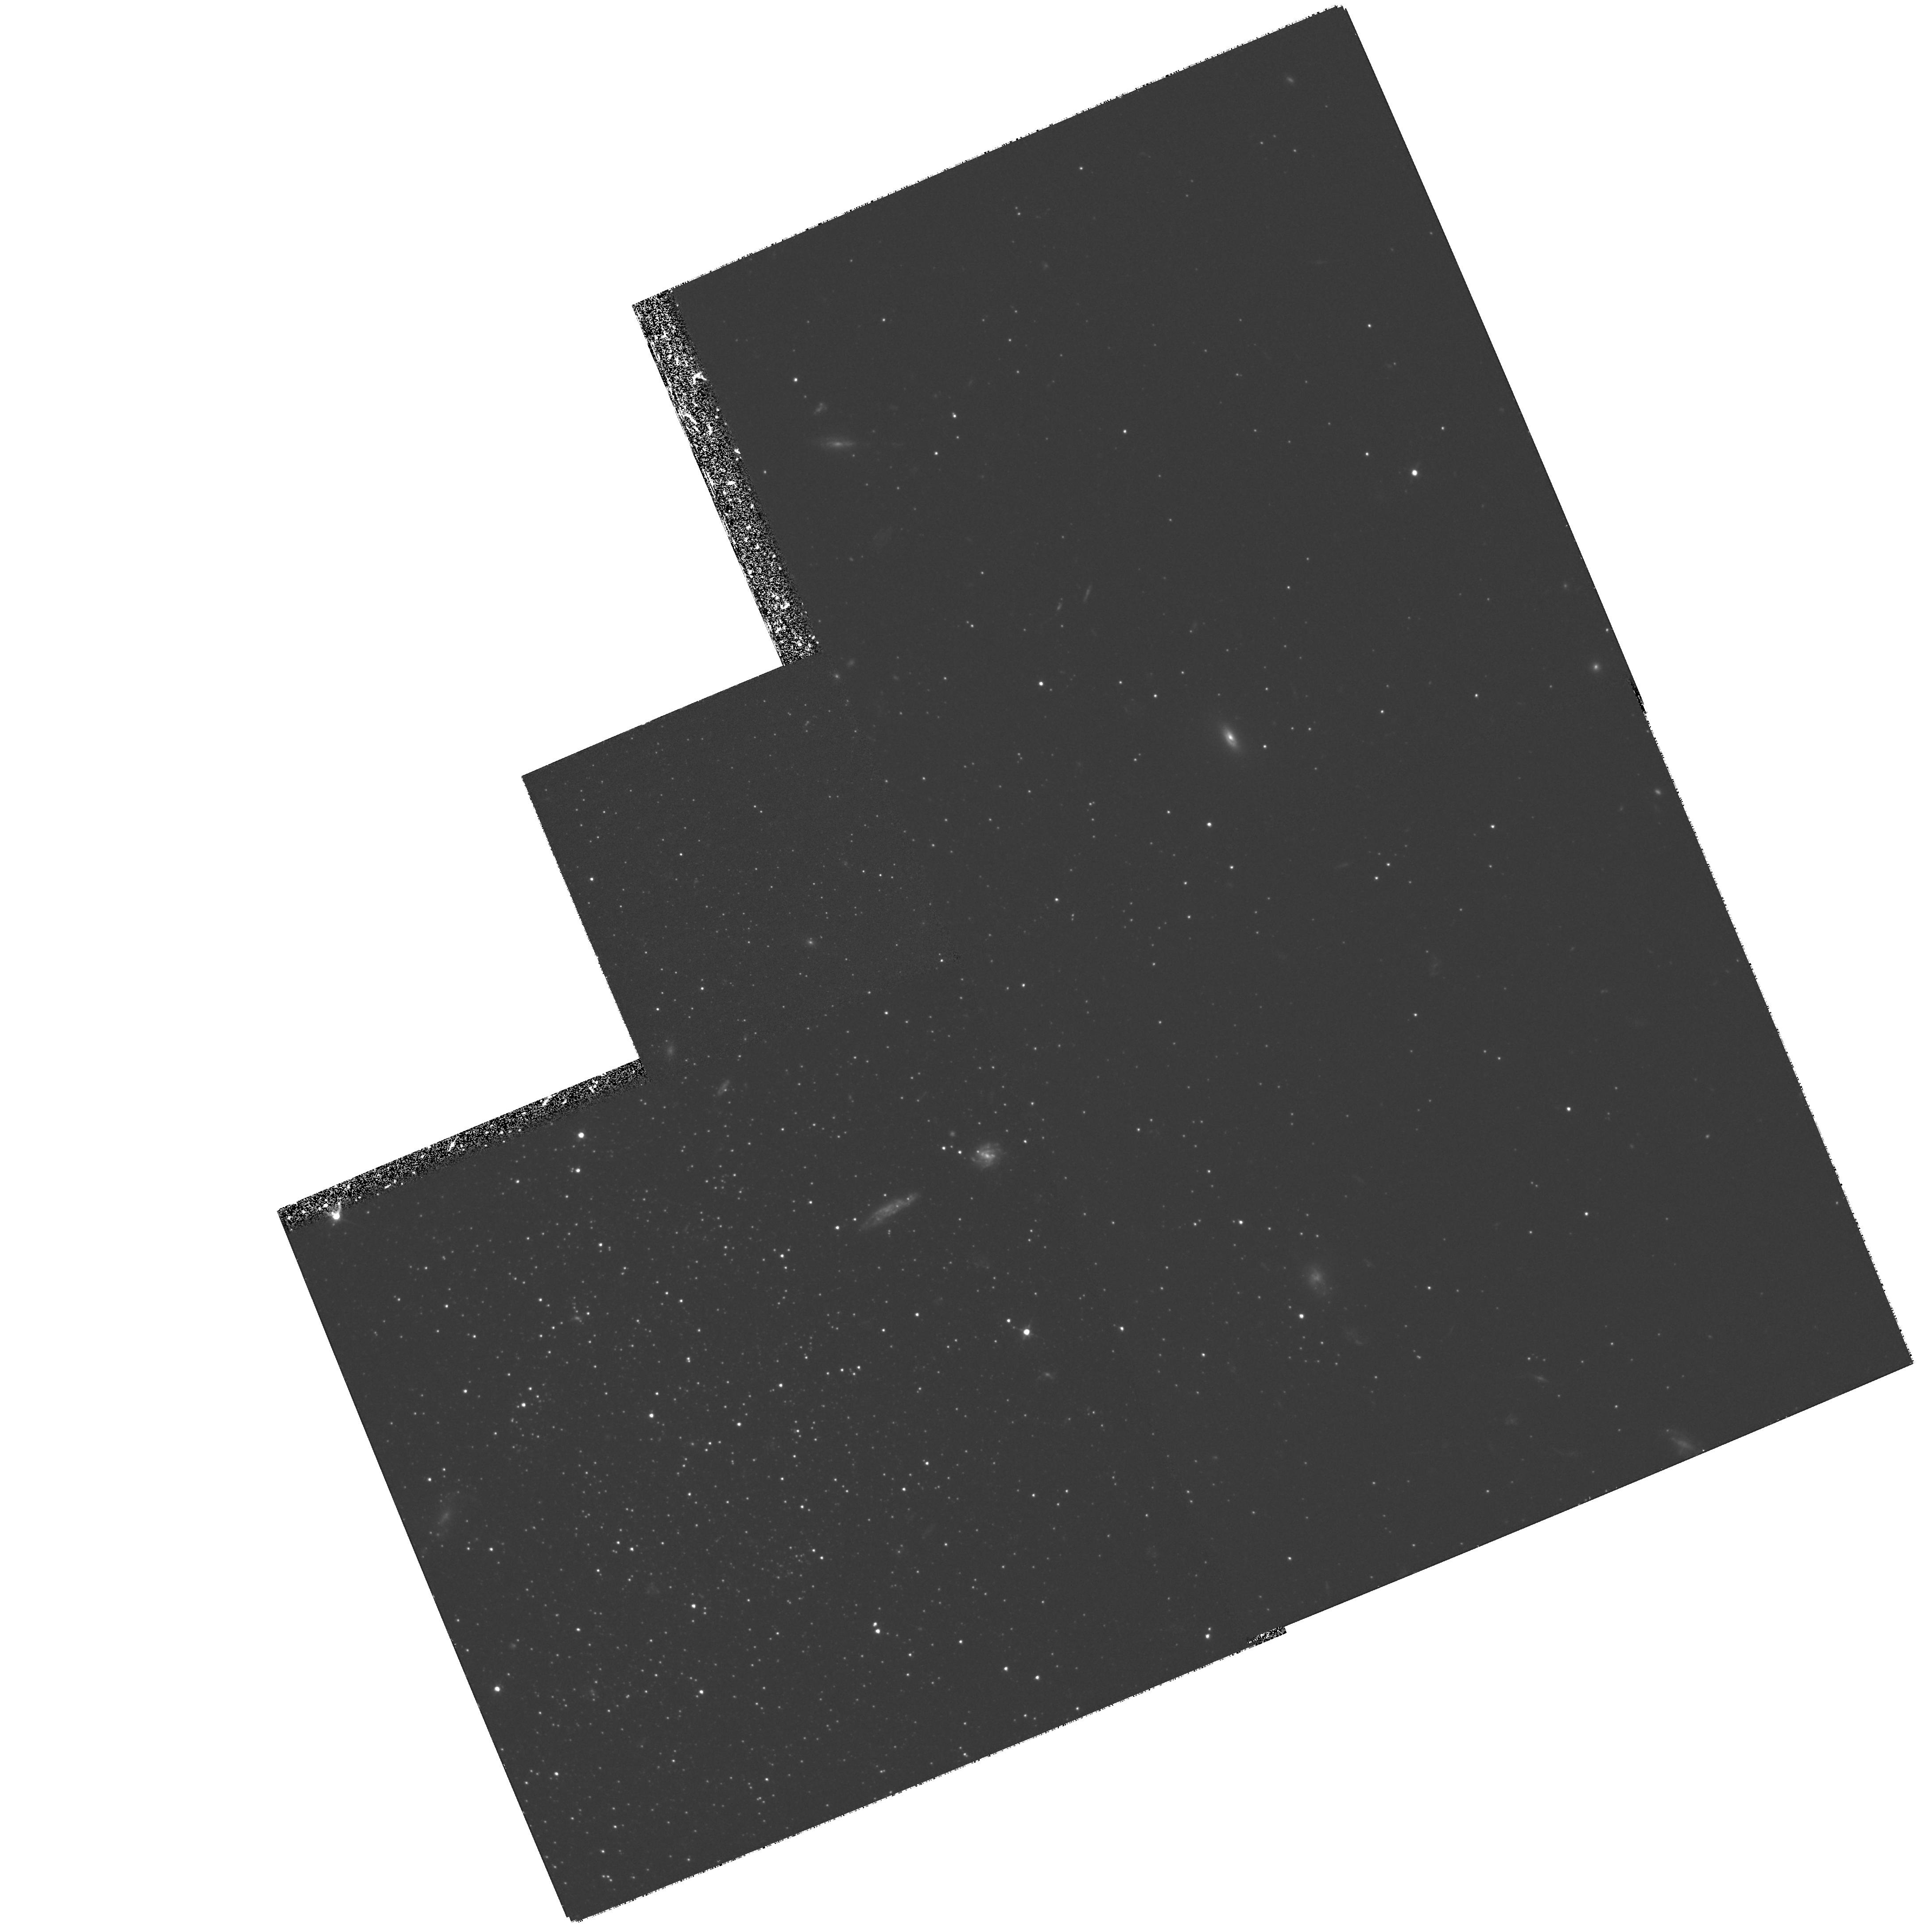
Target: LGS3. Instrument: WFPC2/PC. Filter: F555W. Exposure: 2.6 h. Observation ID: hst_6695_01_wfpc2_pc_f555w_u58901

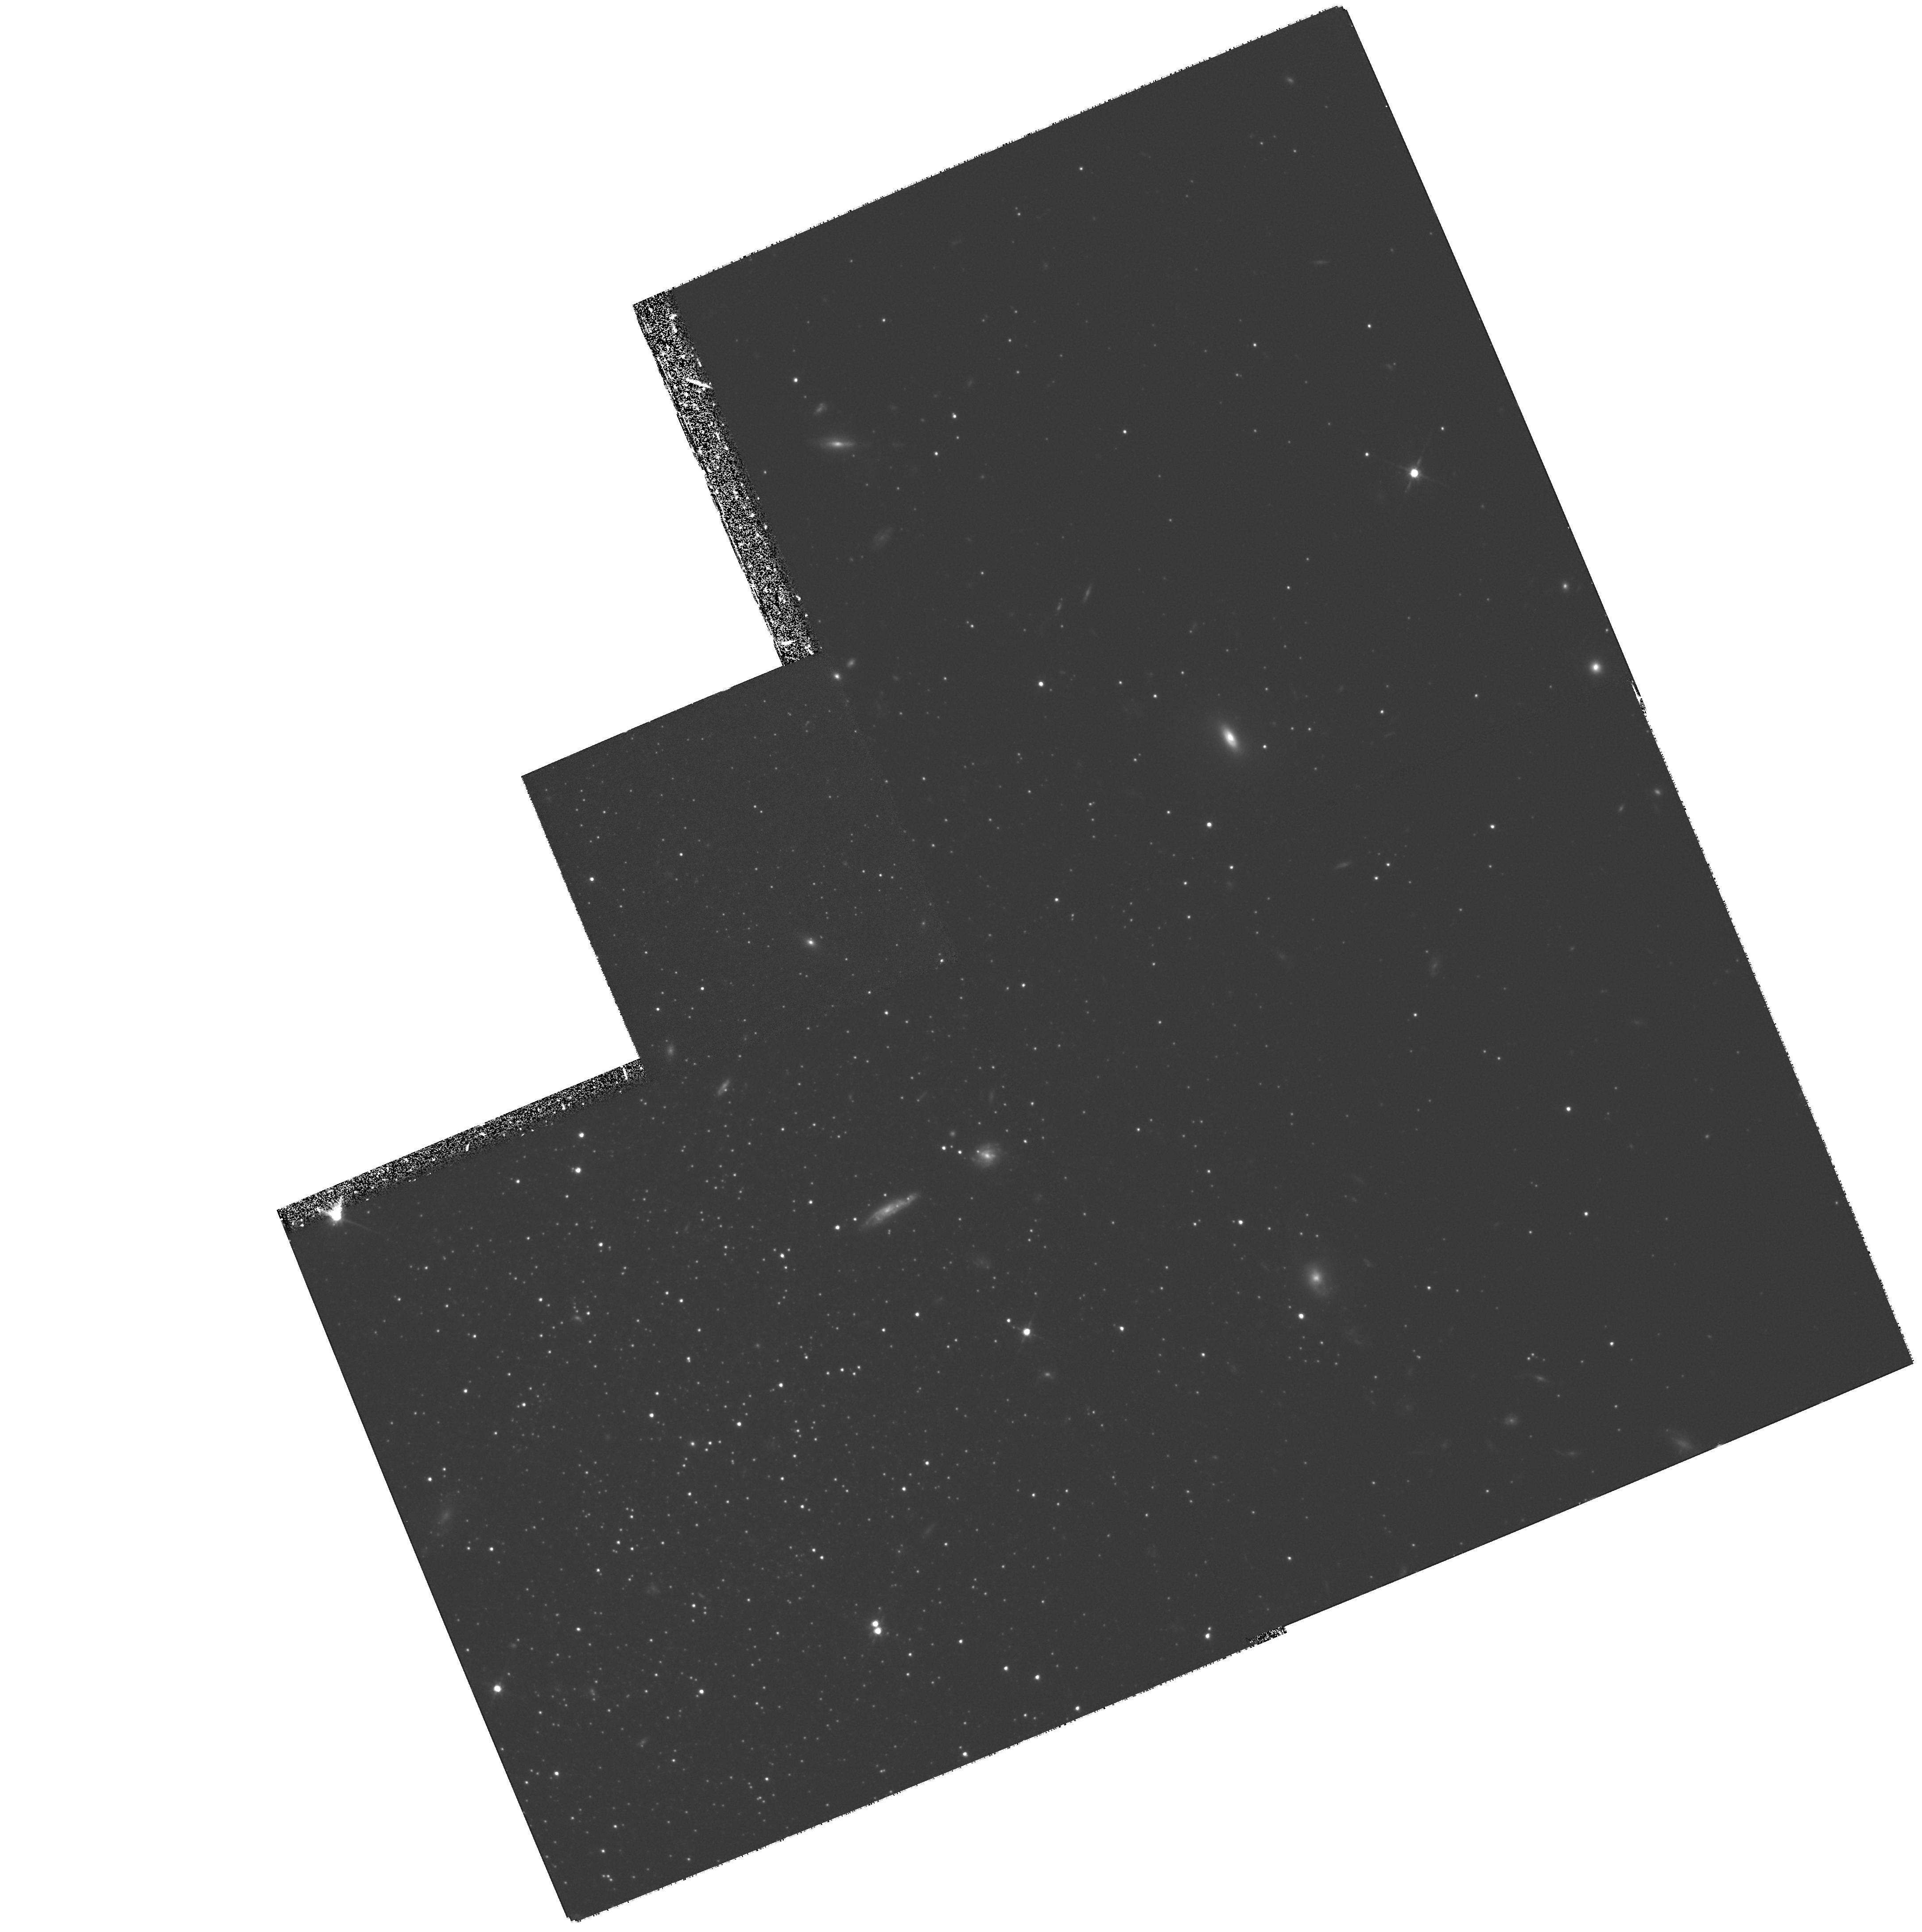
Target: LGS3. Instrument: WFPC2/PC. Filter: F814W. Exposure: 2.6 h. Observation ID: hst_6695_01_wfpc2_pc_f814w_u58901

The Stellar Populations in the LGS3 Dwarf Galaxy (PI: Miller, Bryan)

We will study of the stellar populations in the nearby dwarf galaxy LGS3. This galaxy unique in that is has properties of both dwarf spheroidal and dwarf irregular systems, i.e. it is dominated by old or intermediate age stellar populations but it also contains a small amount of neutral hydrogen and a small young stellar population. The program is to obtain deep F555W and F814W photometry to V~27.5 to study the horizontal branch, intermediate-age main-sequence turnoff, and young main sequence. We will determine the star formation history of LGS3 has been episodic as in Carina and Leo I, or more continuous as in Local Group dwarf irregulars. The results will be important to our understanding of the morphology/density relation in nearby groups, the fate of the faint blue galaxies, and the evolution of dwarf galaxies in general.